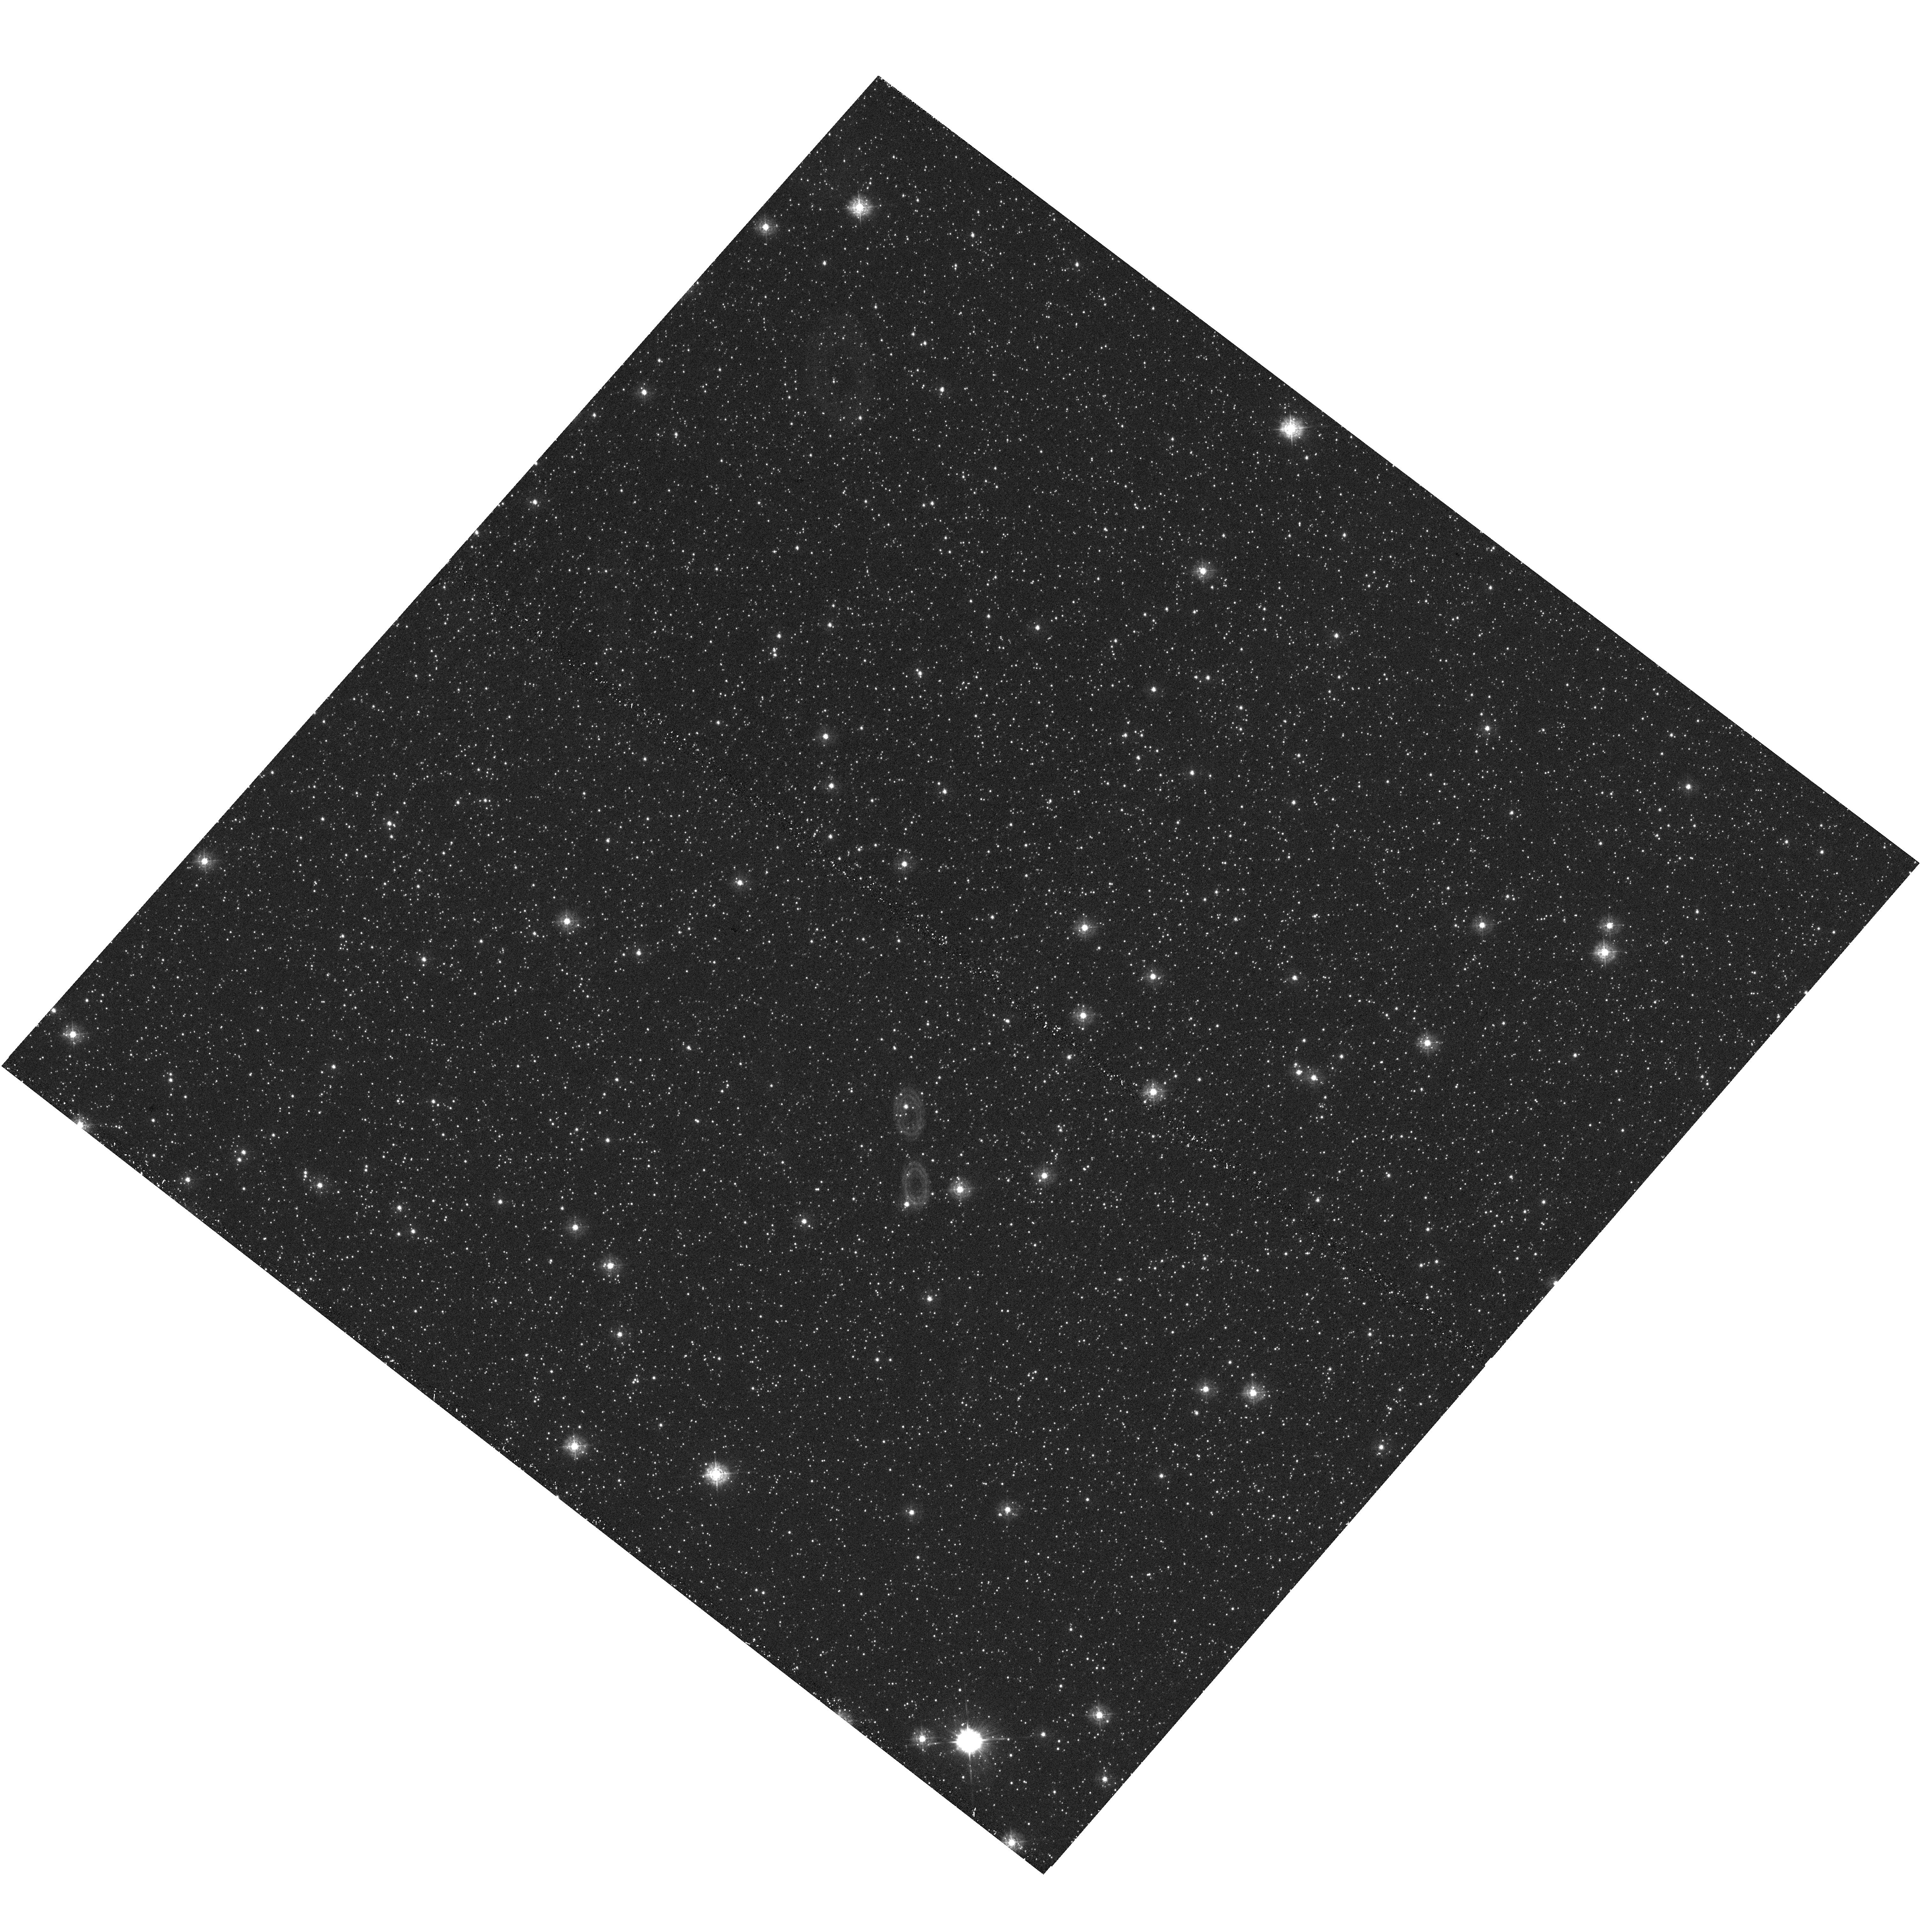
Target: BULGE-SWEEPS
Instrument: WFC3/UVIS
Filter: F336W
Exposure: 22 min
Observation ID: hst_13758_04_wfc3_uvis_f336w_icp004

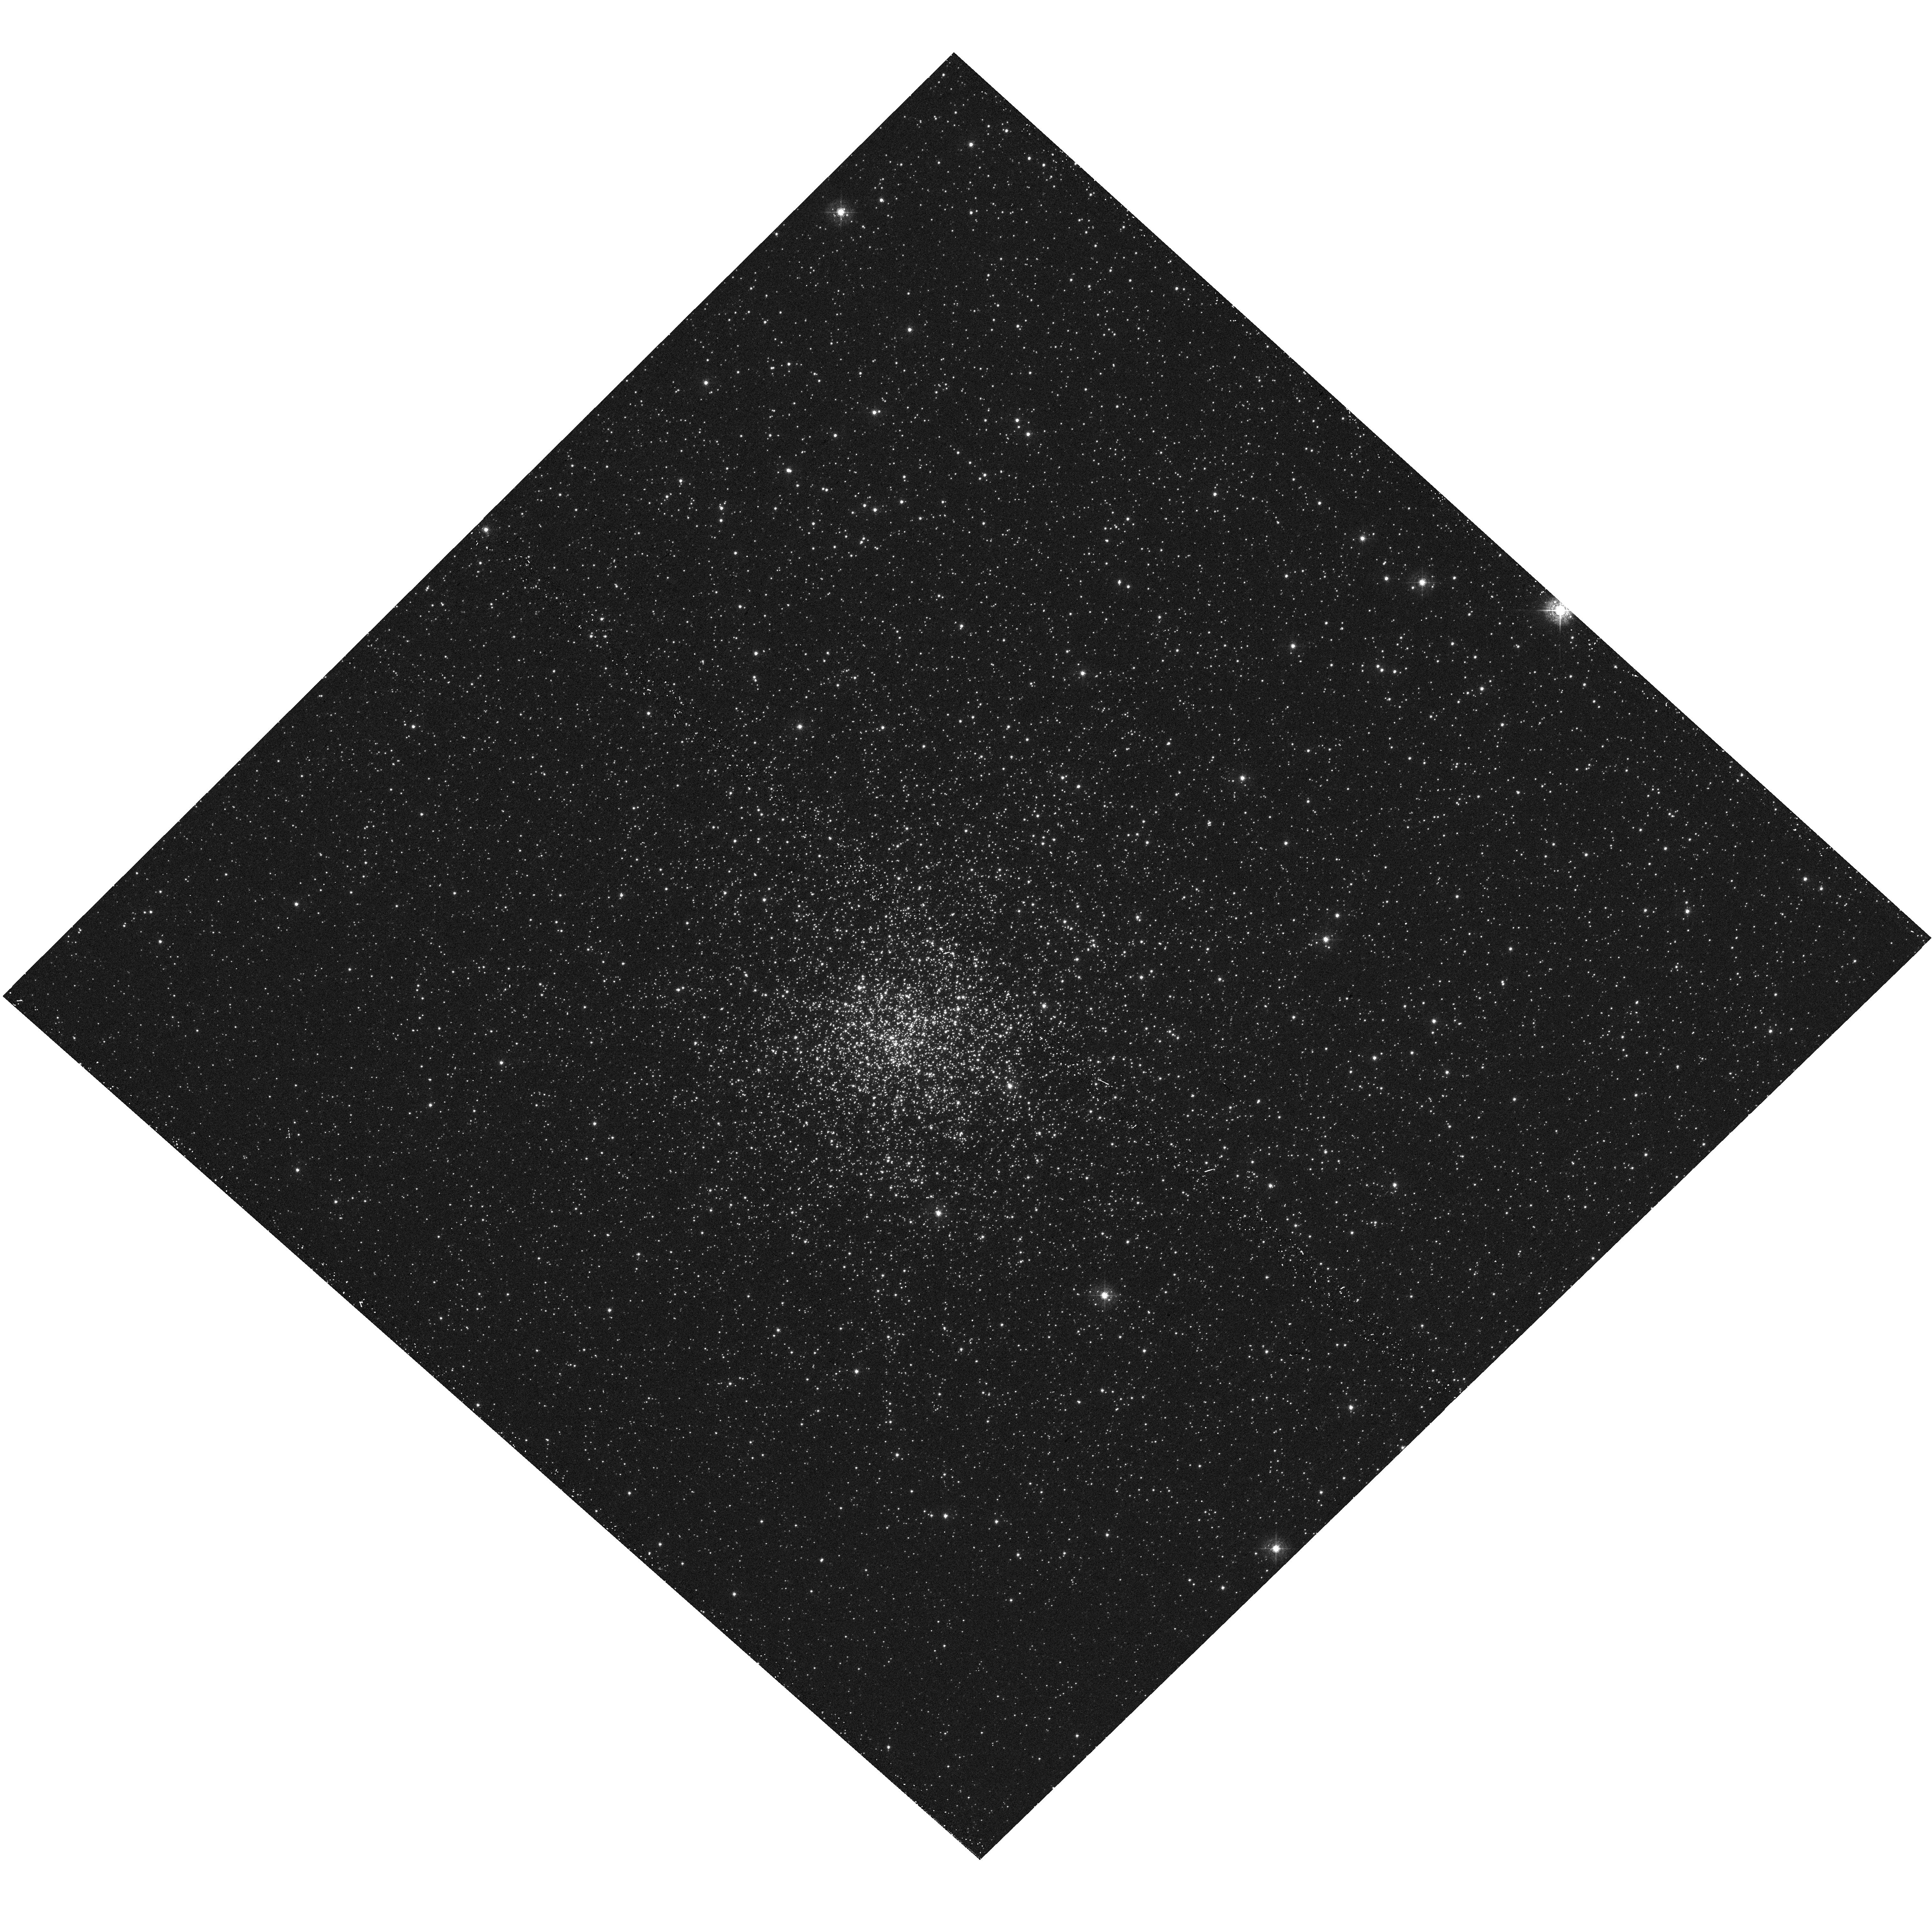
Target: NGC-6528
Instrument: WFC3/UVIS
Filter: F410M
Exposure: 13 min
Observation ID: hst_13758_12_wfc3_uvis_f410m_icp012

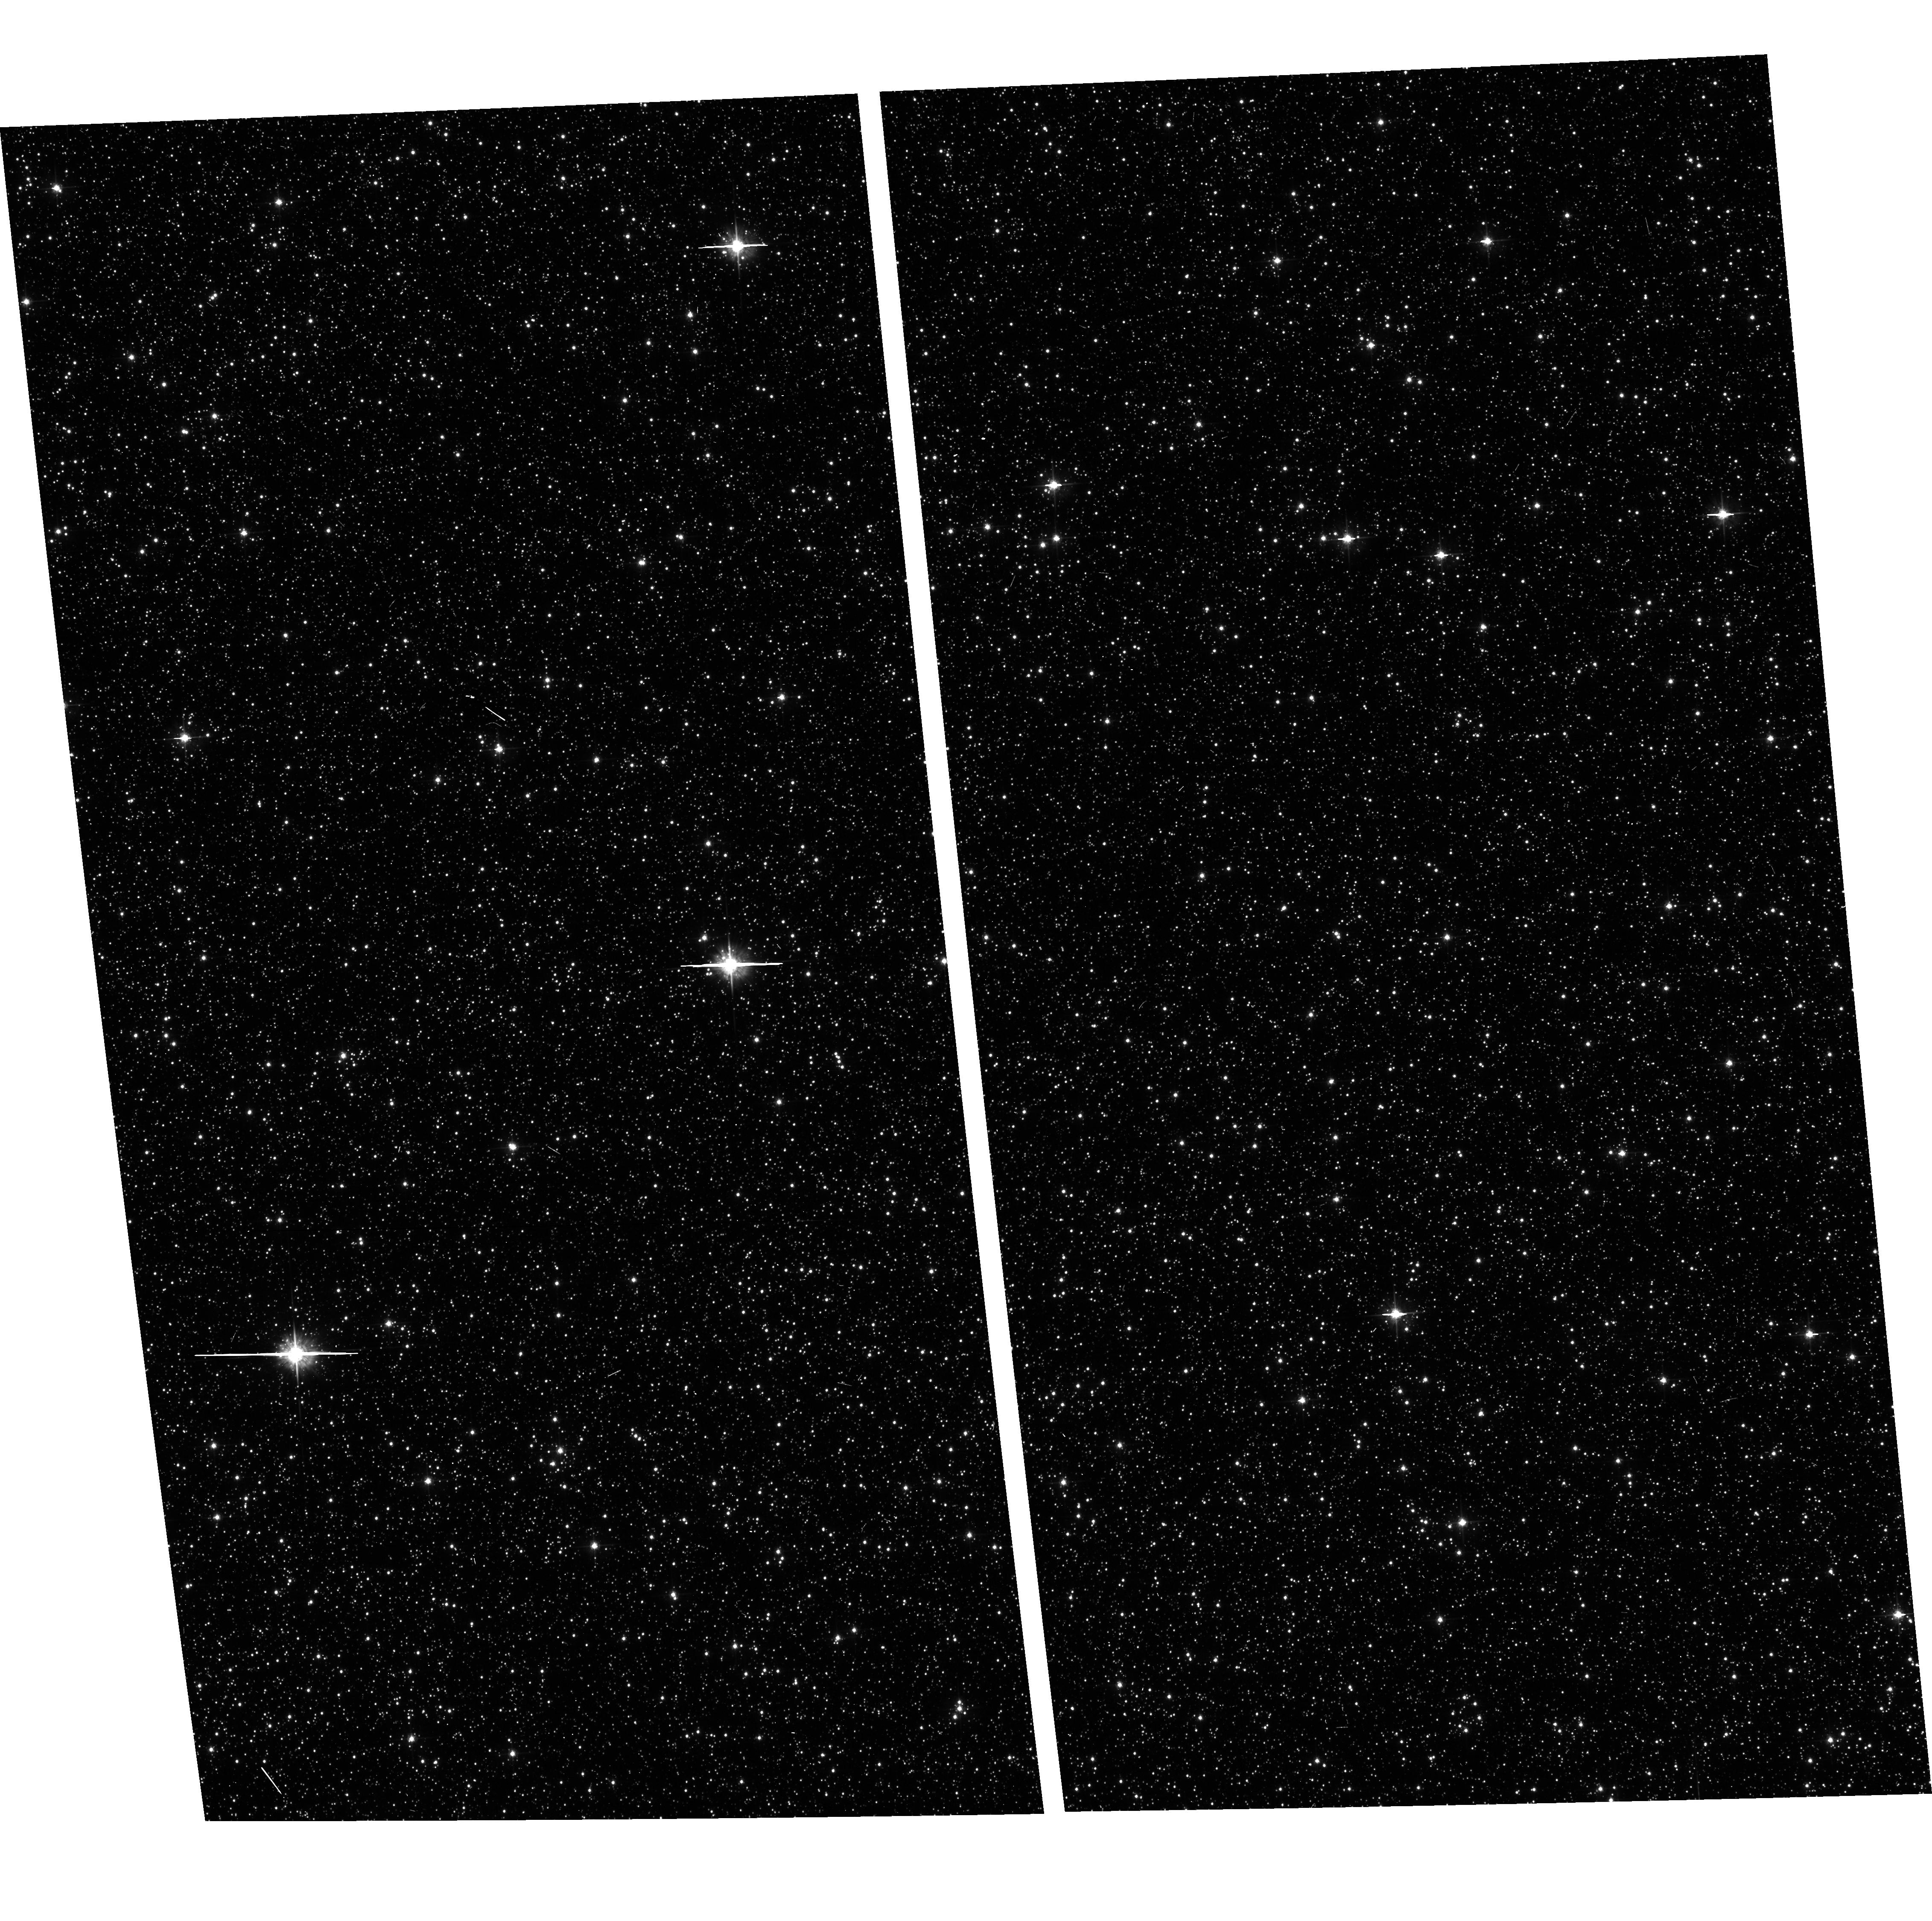
Target: field at RA 269.677°, Dec -29.130°
Instrument: ACS/WFC
Filter: F555W
Exposure: 3 min
Observation ID: hst_13758_07_acs_wfc_f555w_jcp007

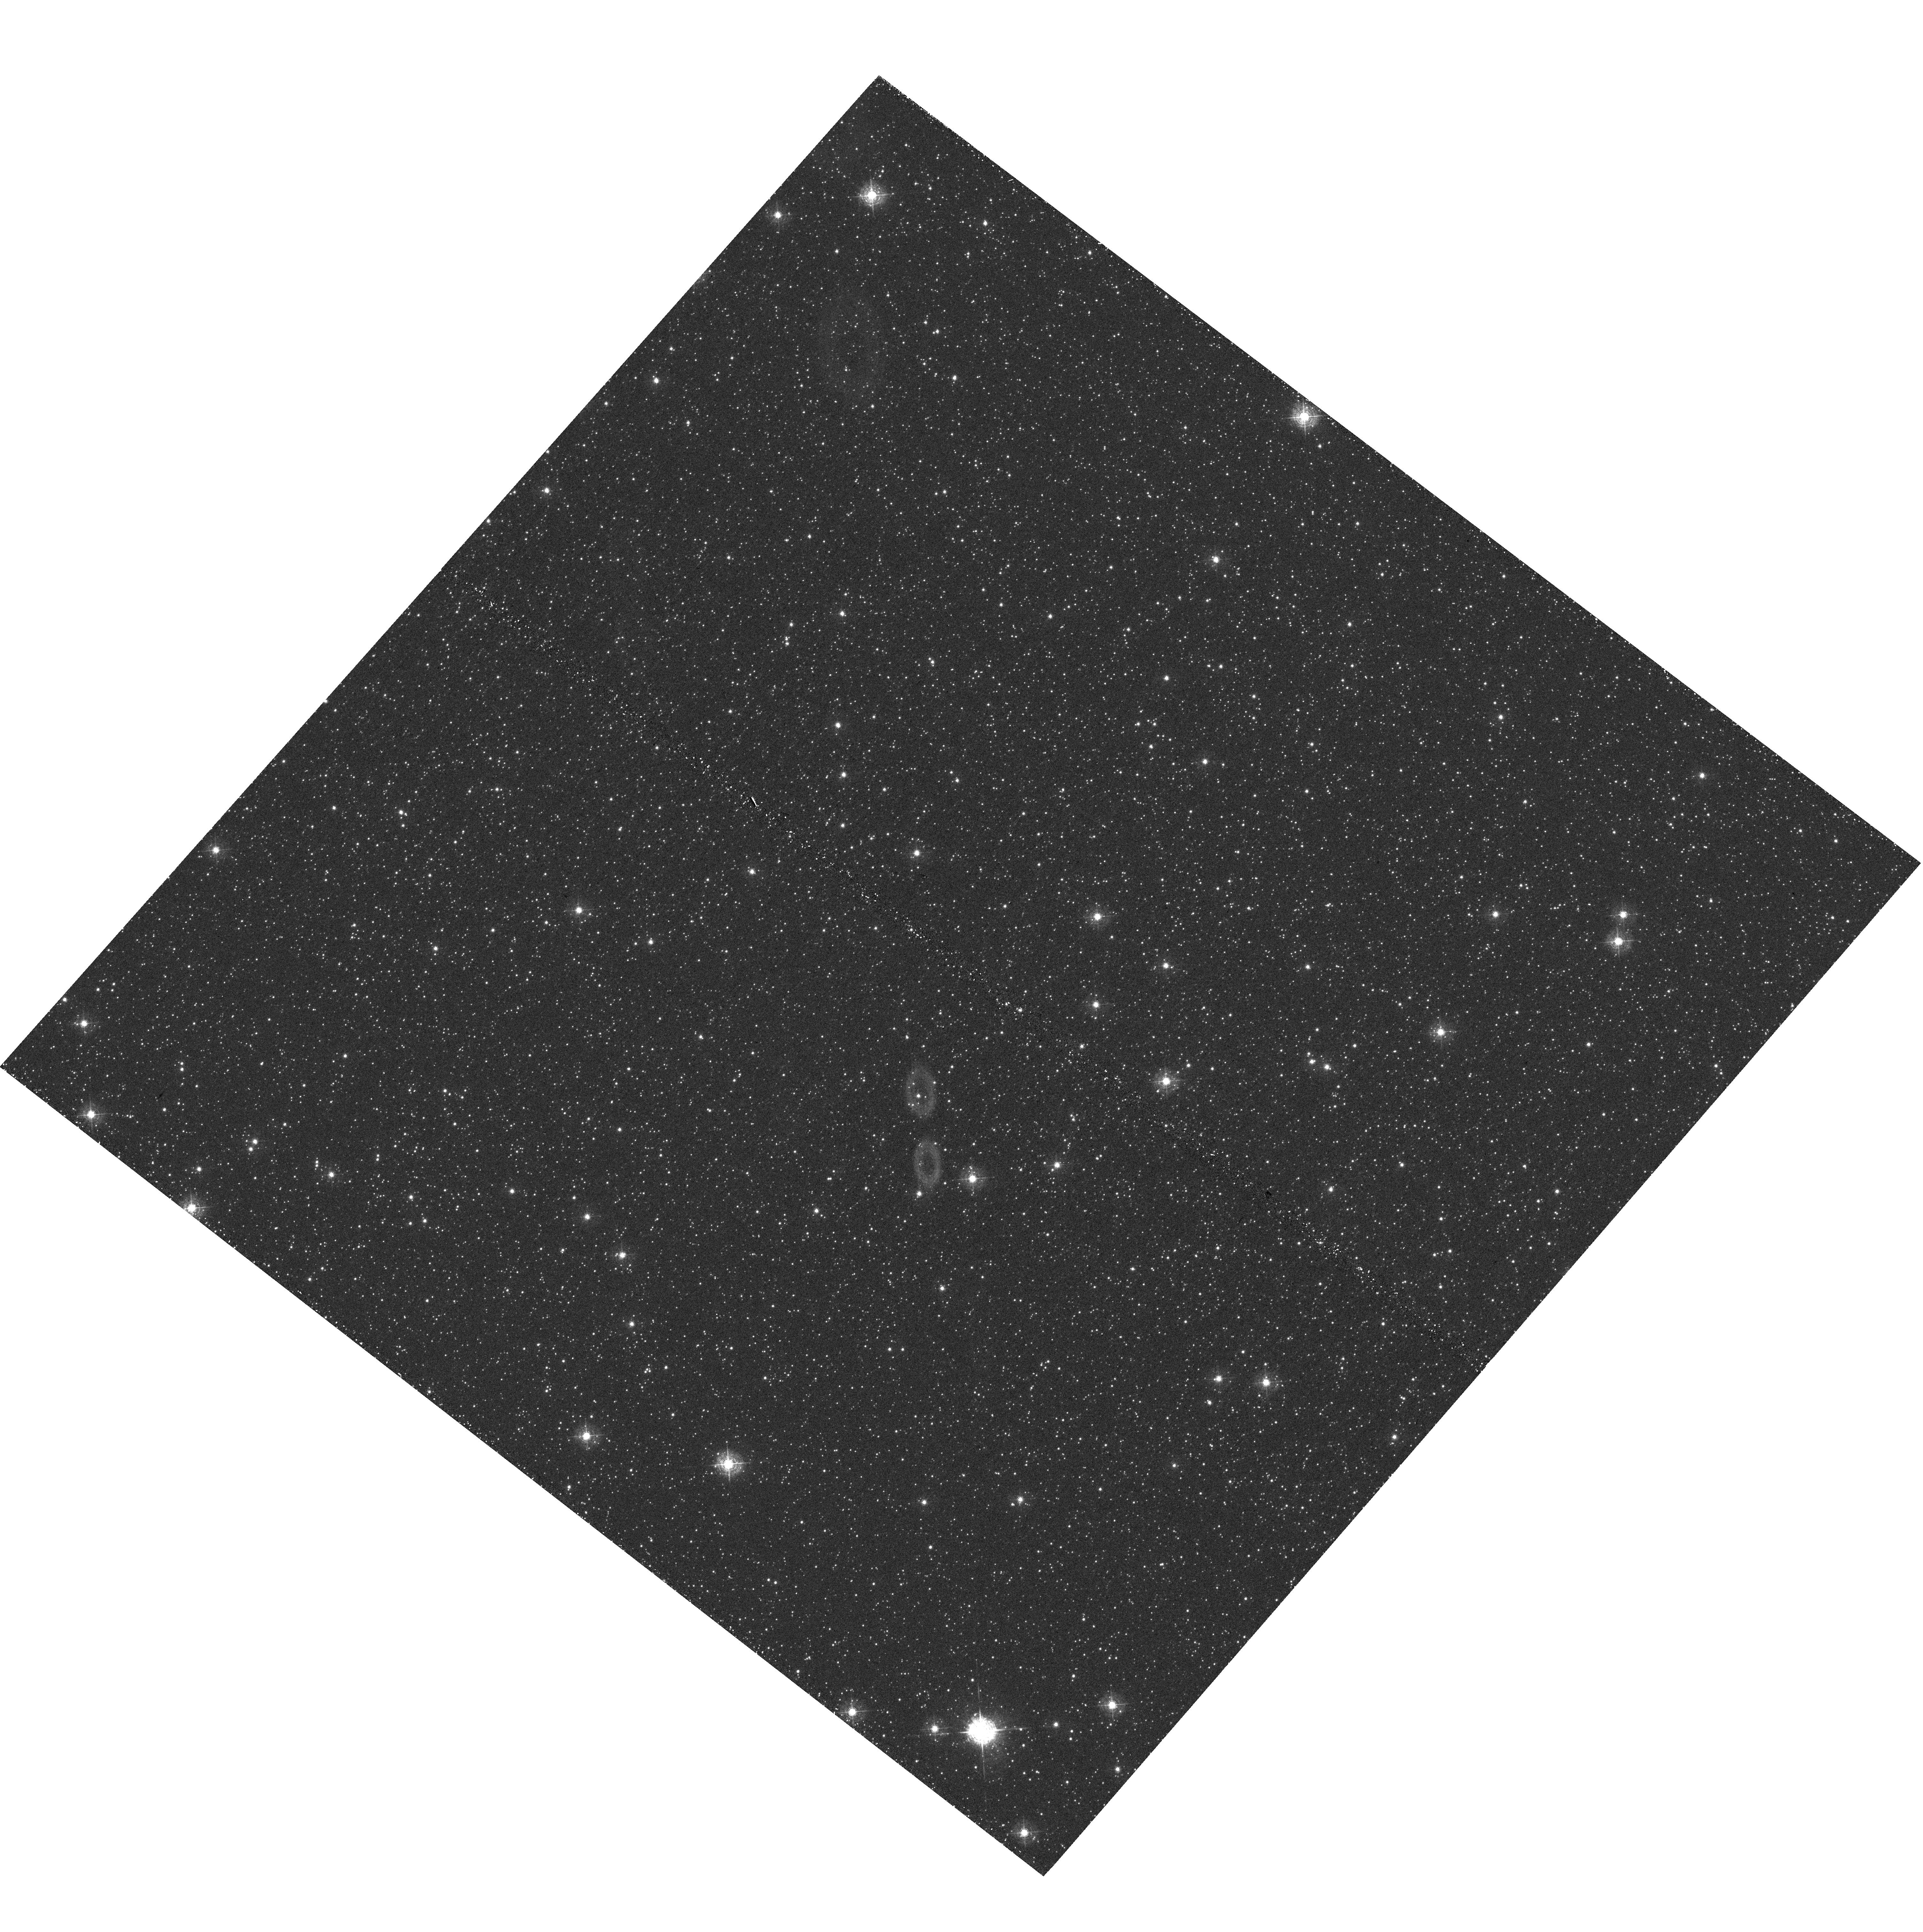
Target: BULGE-SWEEPS
Instrument: WFC3/UVIS
Filter: F395N
Exposure: 37 min
Observation ID: hst_13758_02_wfc3_uvis_f395n_icp002

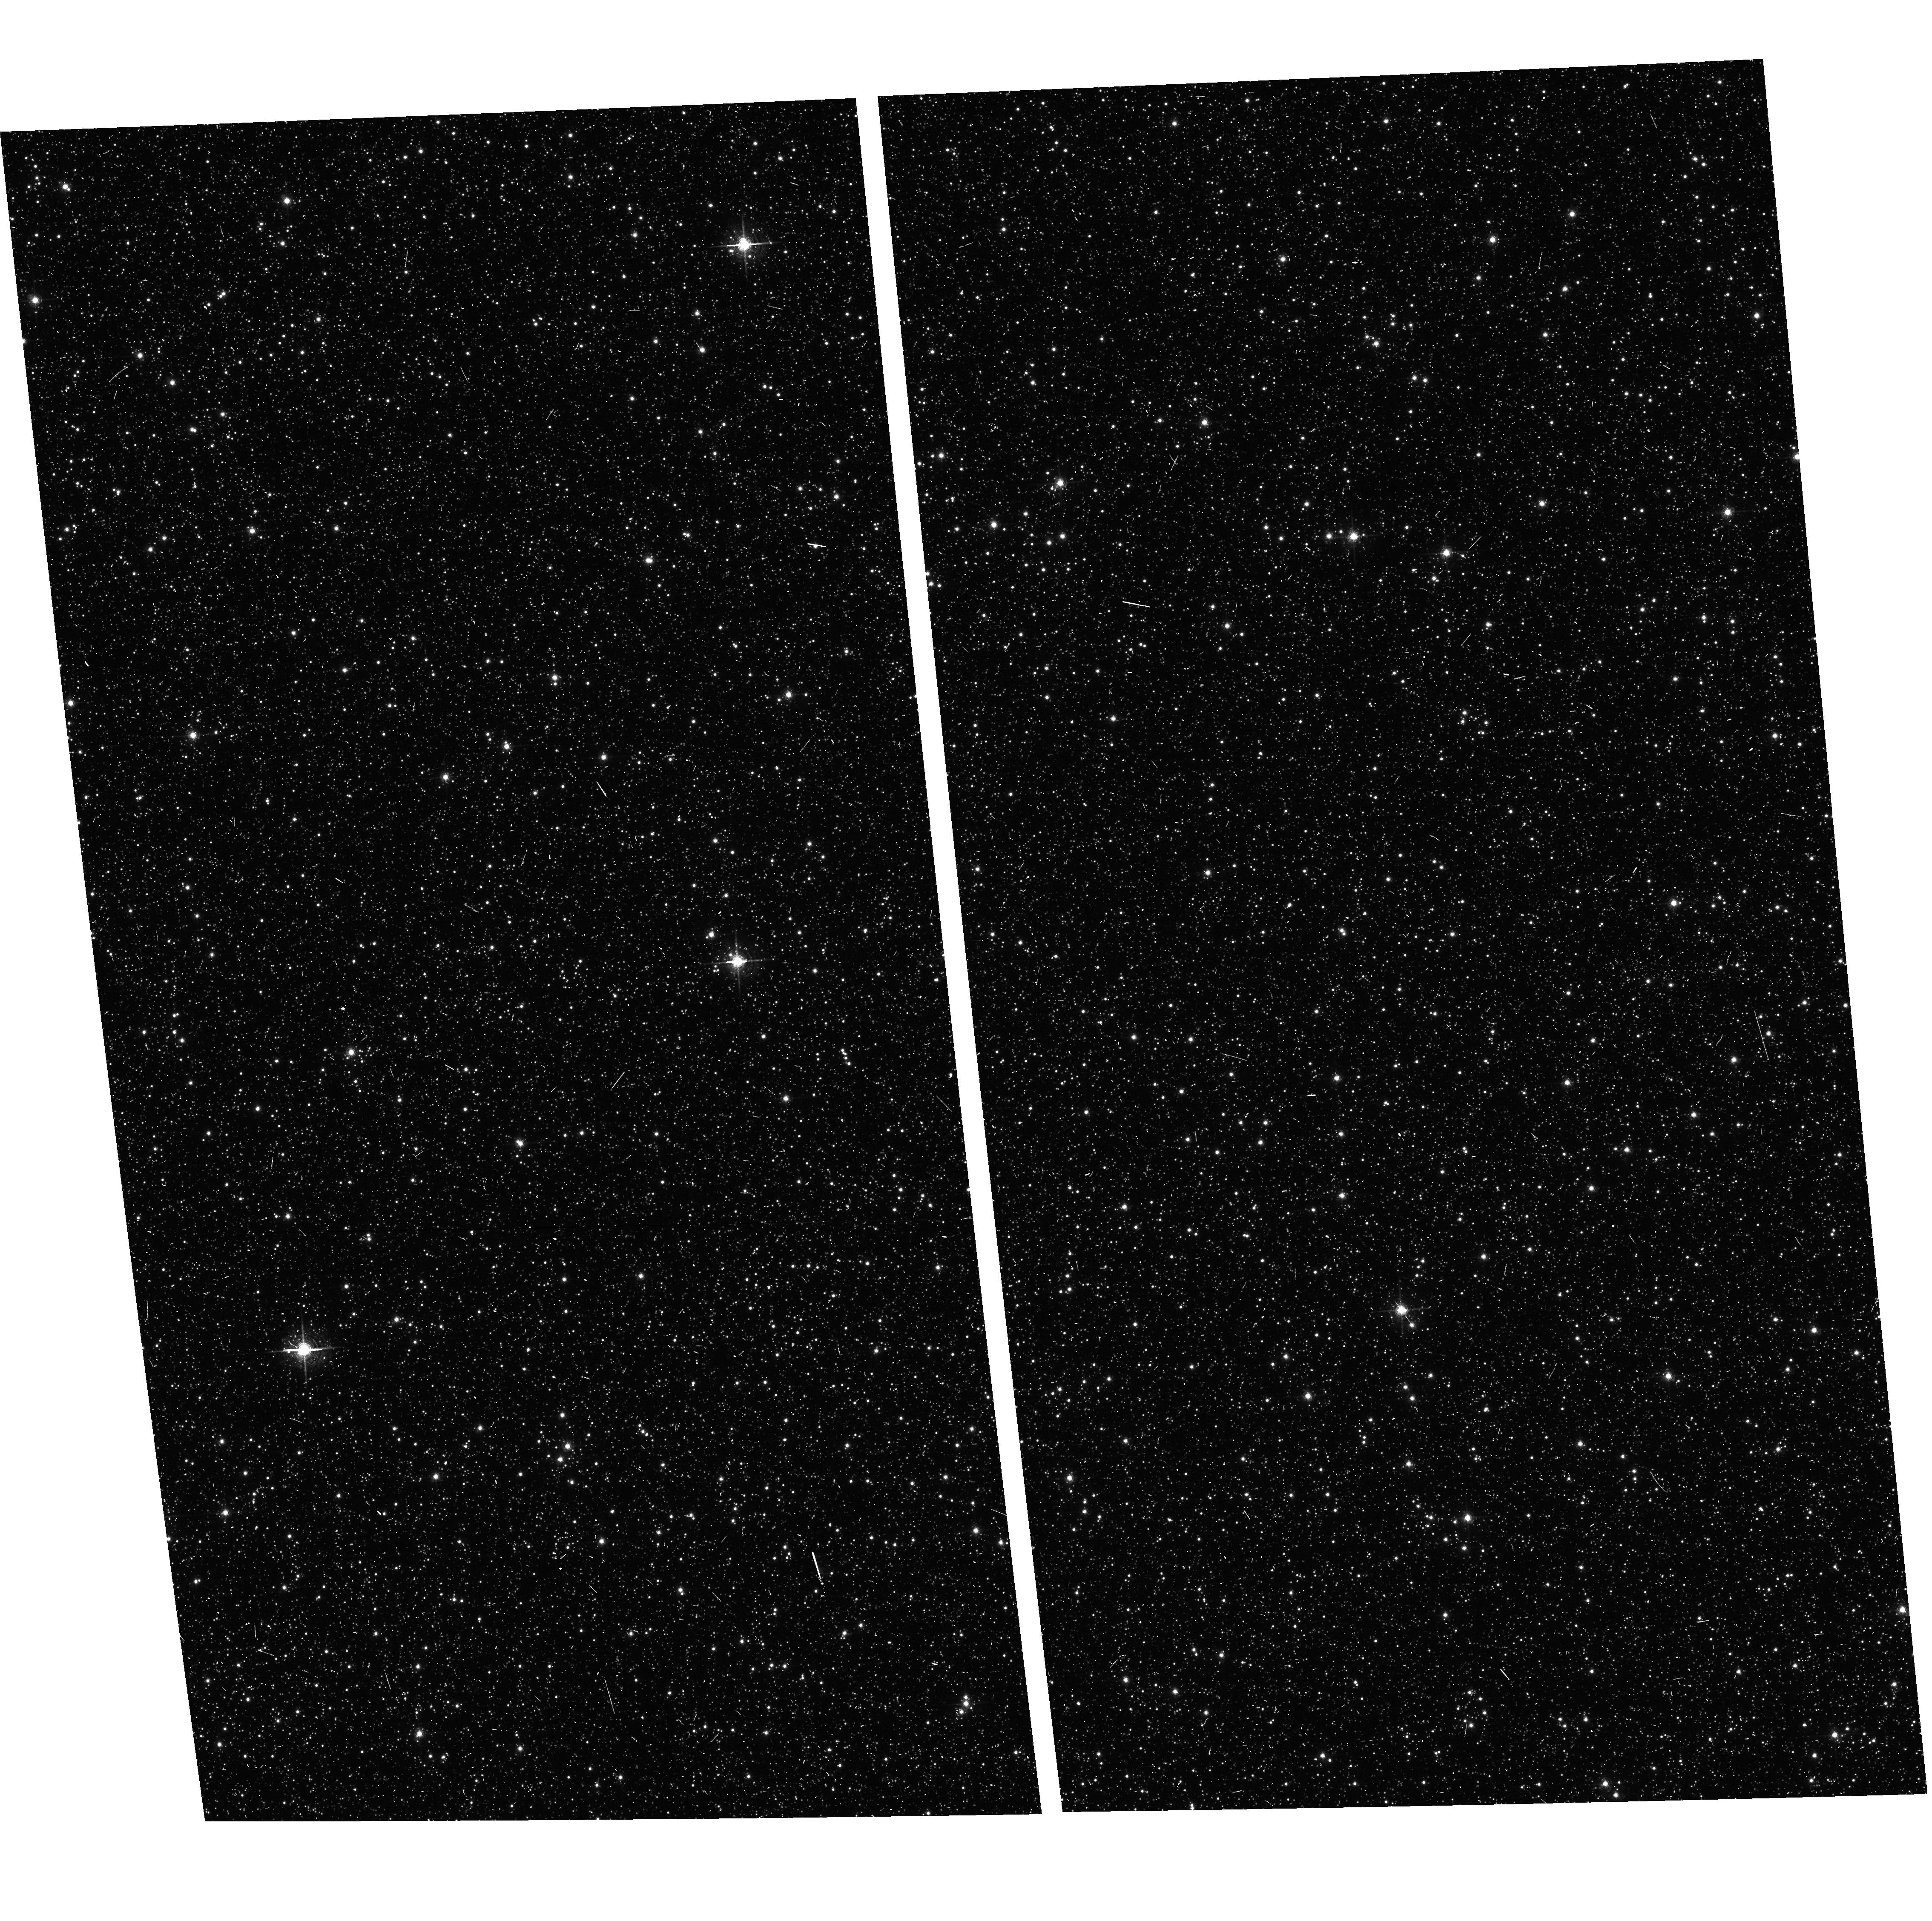
Target: field at RA 269.678°, Dec -29.130°
Instrument: ACS/WFC
Filter: F658N
Exposure: 10 min
Observation ID: hst_13758_02_acs_wfc_f658n_jcp002

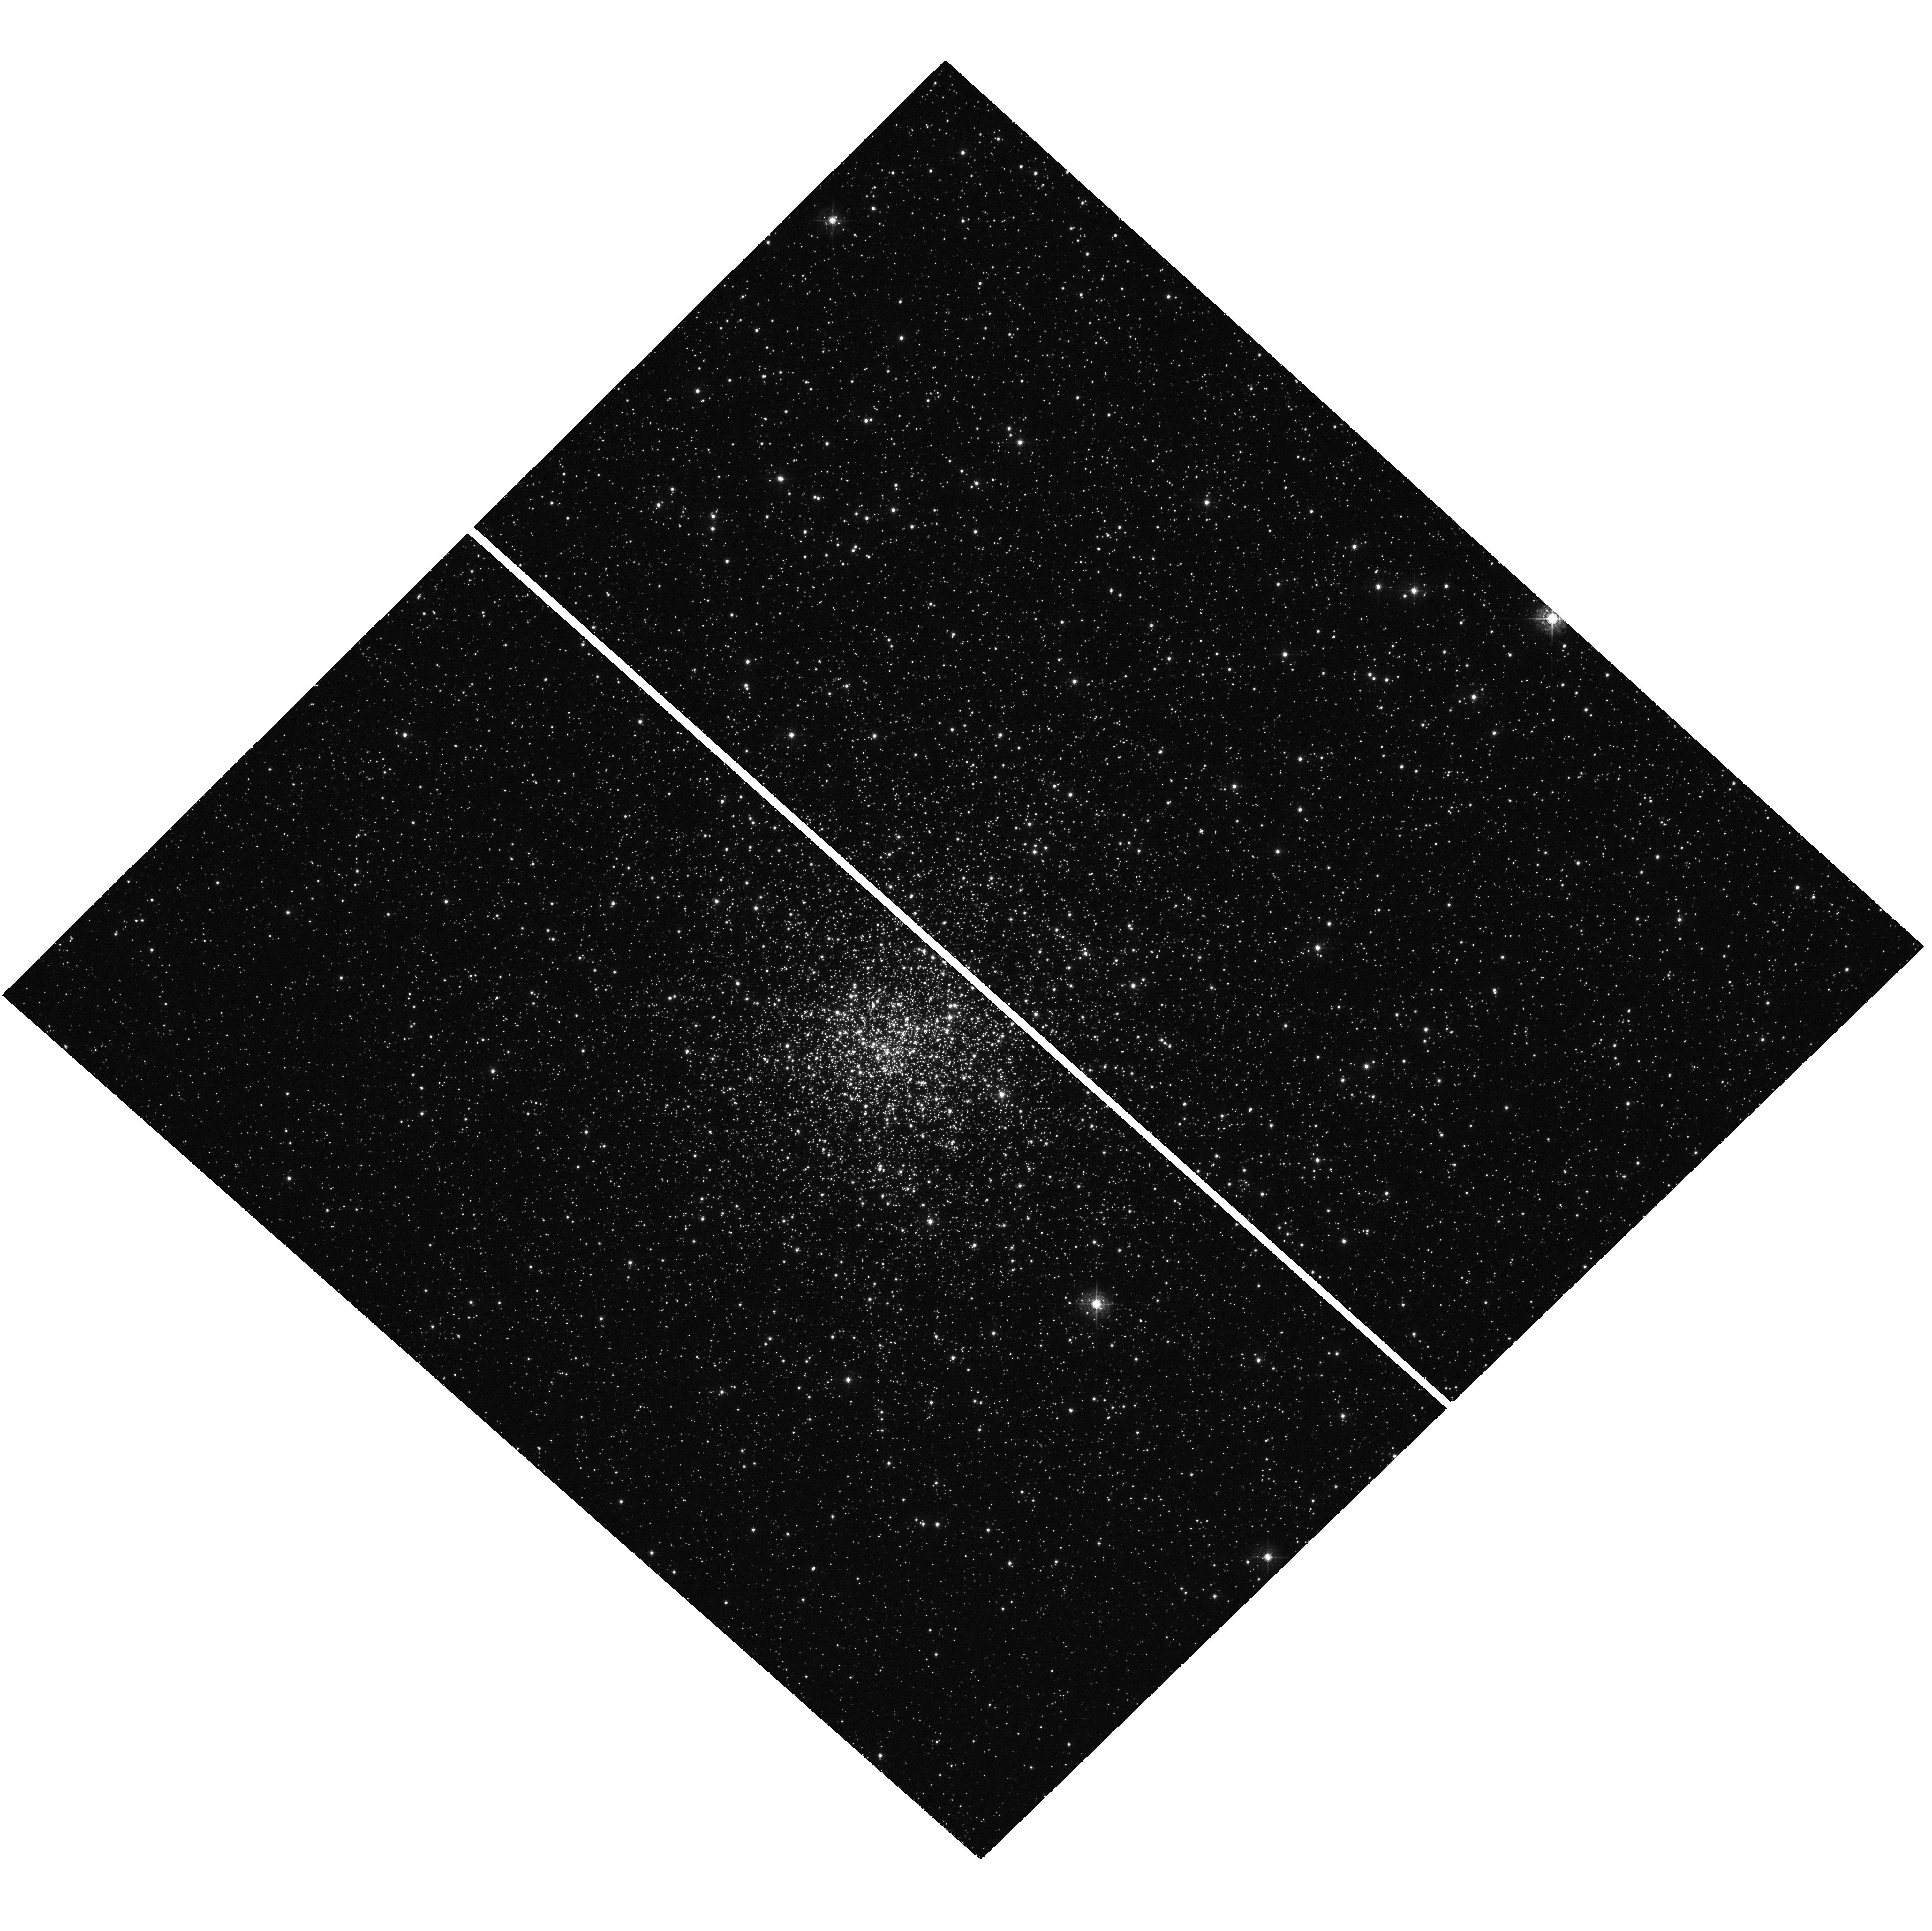
Target: NGC-6528
Instrument: WFC3/UVIS
Filter: F467M
Exposure: 19 min
Observation ID: hst_13758_13_wfc3_uvis_f467m_icp013

The Age-Metallicity relationship of the Galactic Bulge via Stromgren Photometry (PI: Koch, Andreas)

We propose to use the WFC3 Stromgren filter set to image the Galactic bulge in the well studied SWEEPS deep field. The main aim is an independent test of a putative intermediate age, metal rich, population seen in the microlensed dwarf population. Proper motion separation, combined with the application of the Stromgren photometric measurements, offers the potential of determining the age-metallicity relationship for the bulge, which no present ground-based facility can attempt. The age-metallicity relationship is a fundamental description of the formation history of the Galactic bulge, and the age/metallicity precision of the Stromgren calibration offers our best hope of constraining the age range in the bulge population. At present, there is strong evidence that the bulge is actually a bar that has buckled dynamically into its present form. However, the presence of an abundance gradient is at odds with purely dynamical secular evolution, unless the metal poor population is also signficantly older than the bulk of the more metal rich stars. Our proposed observations can also separate out dwarfs with [Fe/H]<-2, that are rare in the bulge and may have unique kinematics if they are associated with a "first stars" generation of formation.